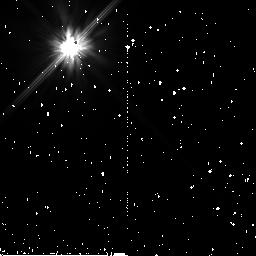
Target: HIP-12361
Instrument: NICMOS/NIC2
Filter: F110W
Exposure: 15 min
Observation ID: n9zz07010

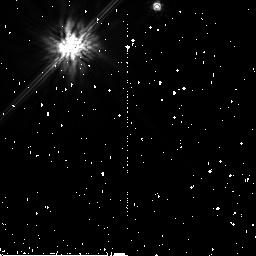
Target: HIP-1185
Instrument: NICMOS/NIC2
Filter: F160W
Exposure: 19 min
Observation ID: n9zz01030

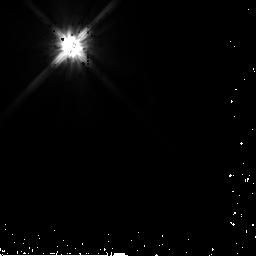
Target: HD-25457
Instrument: NICMOS/NIC2
Filter: F110W
Exposure: 3 min
Observation ID: n9zz46020

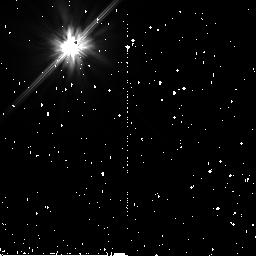
Target: HIP-22439
Instrument: NICMOS/NIC2
Filter: F110W
Exposure: 17 min
Observation ID: n9zz13010

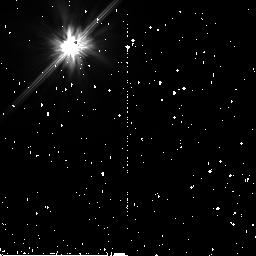
Target: HIP-73512
Instrument: NICMOS/NIC2
Filter: F110W
Exposure: 15 min
Observation ID: n9zz27010

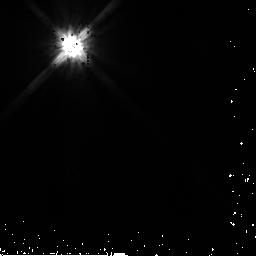
Target: HIP-76375
Instrument: NICMOS/NIC2
Filter: F110W
Exposure: 2 min
Observation ID: n9zz29020

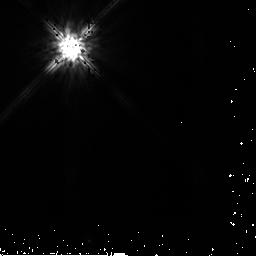
Target: HIP-107412
Instrument: NICMOS/NIC2
Filter: F160W
Exposure: 3 min
Observation ID: n9zz42040

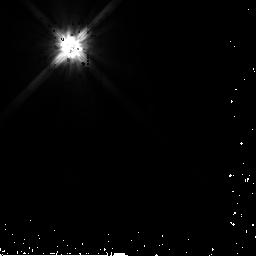
Target: HIP-107350
Instrument: NICMOS/NIC2
Filter: F110W
Exposure: 3 min
Observation ID: n9zz48020

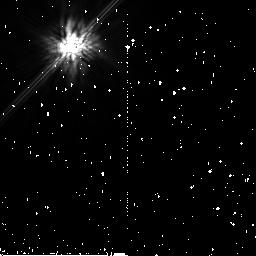
Target: HIP-70952
Instrument: NICMOS/NIC2
Filter: F160W
Exposure: 17 min
Observation ID: n9zz23030

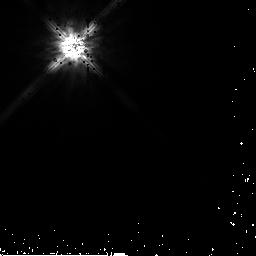
Target: HD-17925
Instrument: NICMOS/NIC2
Filter: F160W
Exposure: 3 min
Observation ID: n9zz45040

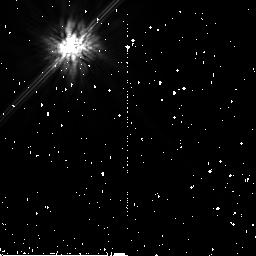
Target: HIP-87558
Instrument: NICMOS/NIC2
Filter: F160W
Exposure: 19 min
Observation ID: n9zz58030

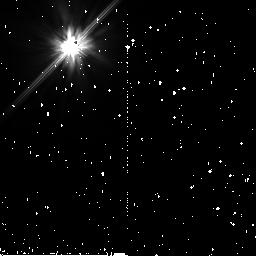
Target: HD-192758
Instrument: NICMOS/NIC2
Filter: F110W
Exposure: 15 min
Observation ID: n9zz60010

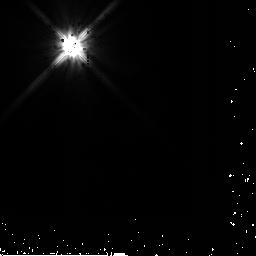
Target: HIP-21604
Instrument: NICMOS/NIC2
Filter: F110W
Exposure: 3 min
Observation ID: n9zz11020

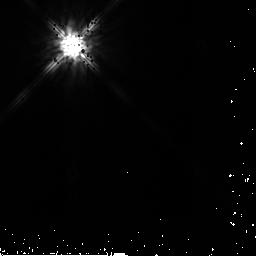
Target: HIP-10054
Instrument: NICMOS/NIC2
Filter: F160W
Exposure: 3 min
Observation ID: n9zz06040

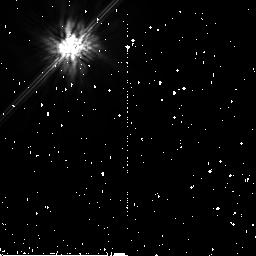
Target: HIP-85157
Instrument: NICMOS/NIC2
Filter: F160W
Exposure: 15 min
Observation ID: n9zz55030

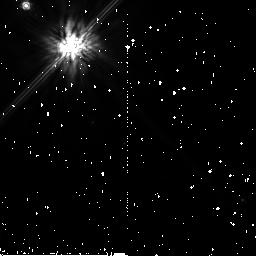
Target: HIP-53524
Instrument: NICMOS/NIC2
Filter: F160W
Exposure: 15 min
Observation ID: n9zz20030

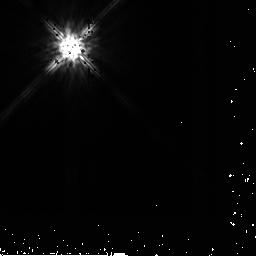
Target: HIP-12964
Instrument: NICMOS/NIC2
Filter: F160W
Exposure: 3 min
Observation ID: n9zz09040

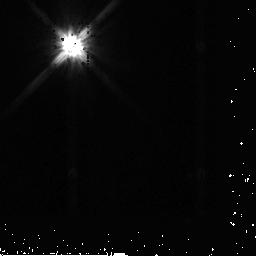
Target: HIP-61782
Instrument: NICMOS/NIC2
Filter: F110W
Exposure: 4 min
Observation ID: n9zz22020

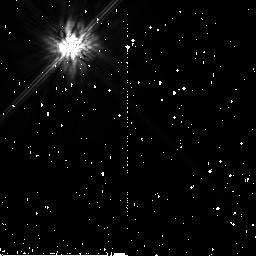
Target: HR-4748
Instrument: NICMOS/NIC2
Filter: F160W
Exposure: 15 min
Observation ID: n9zz47030

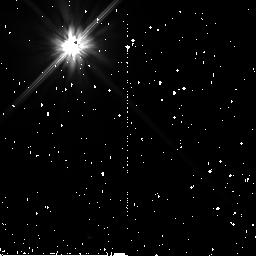
Target: HIP-73145
Instrument: NICMOS/NIC2
Filter: F110W
Exposure: 15 min
Observation ID: n9zz25010

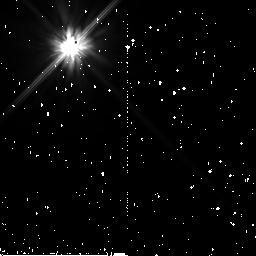
Target: HIP-111278
Instrument: NICMOS/NIC2
Filter: F110W
Exposure: 17 min
Observation ID: n9zz44010

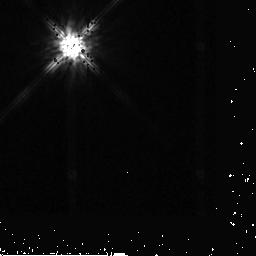
Target: HD-3670
Instrument: NICMOS/NIC2
Filter: F160W
Exposure: 5 min
Observation ID: n9zz04040

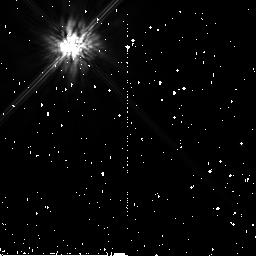
Target: HIP-34819
Instrument: NICMOS/NIC2
Filter: F160W
Exposure: 15 min
Observation ID: n9zz18030

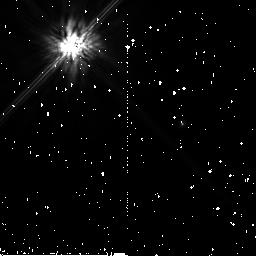
Target: HIP-77163
Instrument: NICMOS/NIC2
Filter: F160W
Exposure: 15 min
Observation ID: n9zz31030

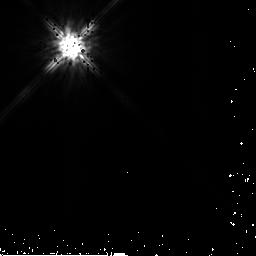
Target: HIP-32775
Instrument: NICMOS/NIC2
Filter: F160W
Exposure: 2 min
Observation ID: n9zz16040

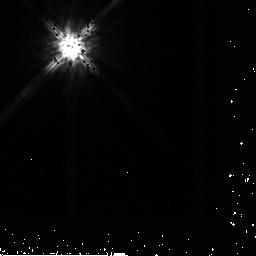
Target: HIP-83480
Instrument: NICMOS/NIC2
Filter: F160W
Exposure: 3 min
Observation ID: n9zz33040

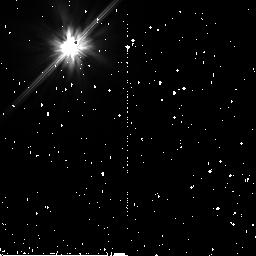
Target: HIP-12964
Instrument: NICMOS/NIC2
Filter: F110W
Exposure: 17 min
Observation ID: n9zz09010

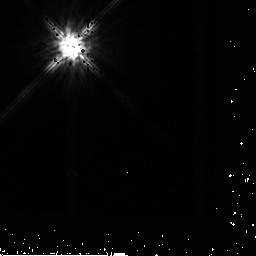
Target: HD-192758
Instrument: NICMOS/NIC2
Filter: F160W
Exposure: 4 min
Observation ID: n9zz59040

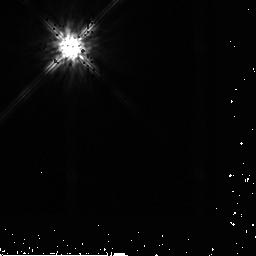
Target: HD-192758
Instrument: NICMOS/NIC2
Filter: F160W
Exposure: 4 min
Observation ID: n9zz60040

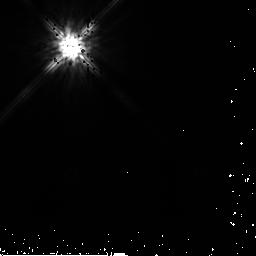
Target: HIP-85157
Instrument: NICMOS/NIC2
Filter: F160W
Exposure: 3 min
Observation ID: n9zz56040

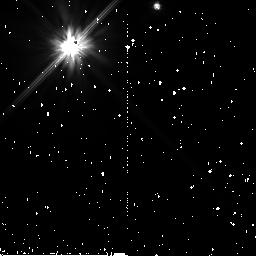
Target: HIP-1185
Instrument: NICMOS/NIC2
Filter: F110W
Exposure: 15 min
Observation ID: n9zz01010

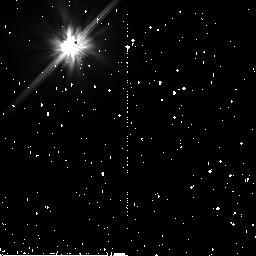
Target: HIP-32775
Instrument: NICMOS/NIC2
Filter: F110W
Exposure: 17 min
Observation ID: n9zz15010

NICMOS Imaging Survey of Dusty Debris Around Nearby Stars Across the Stellar Mass Spectrum (PI: Rhee, Joseph H.)

Association of planetary systems with dusty debris disks is now quite secure, and advances in our understanding of planet formation and evolution can be achieved by the identification and characterization of an ensemble of debris disks orbiting a range of central stars with different masses and ages. Imaging debris disks in starlight scattered by dust grains remains technically challenging so that only about a dozen systems have thus far been imaged. A further advance in this field needs an increased number of imaged debris disks. However, the technical challege of such observations, even with the superb combination of HST and NICMOS, requires the best targets. Recent HST imaging investigations of debris disks were sample-limited not limited by the technology used. We performed a search for debris disks from a IRAS/Hipparcos cross correlation which involved an exhaustive background contamination check to weed out false excess stars. Out of ~140 identified debris disks, we selected 22 best targets in terms of dust optical depth and disk angular size. Our target sample represents the best currently available target set in terms of both disk brightness and resolvability. For example, our targets have higher dust optical depth, in general, than newly identified Spitzer disks. Also, our targets cover a wider range of central star ages and masses than previous debris disk surveys. This will help us to investigate planetary system formation and evolution across the stellar mass spectrum. The technical feasibility of this program in two-gyro mode guiding has been proven with on-orbit calibration and science observations during HST cycles 13, 14, and 15.